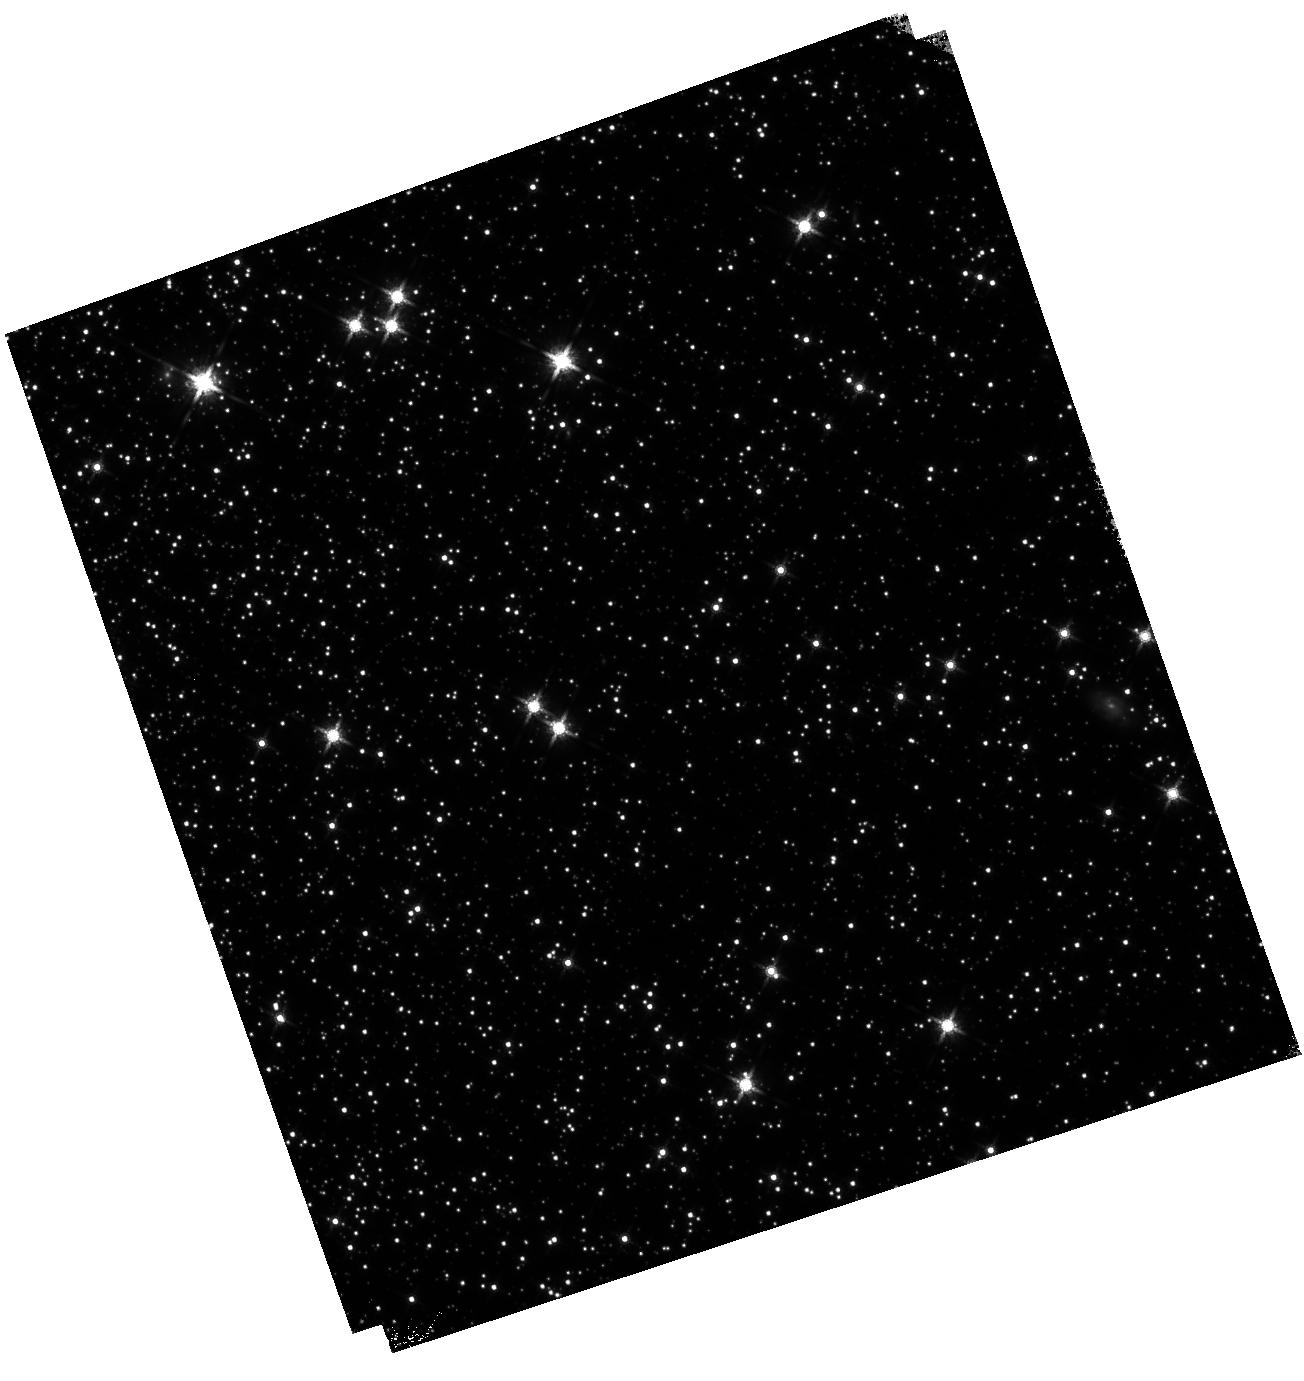
Target: 47TUC. Instrument: WFC3/IR. Filter: F160W. Exposure: 14 min. Observation ID: hst_17683_b1_wfc3_ir_f160w_ifj5b1

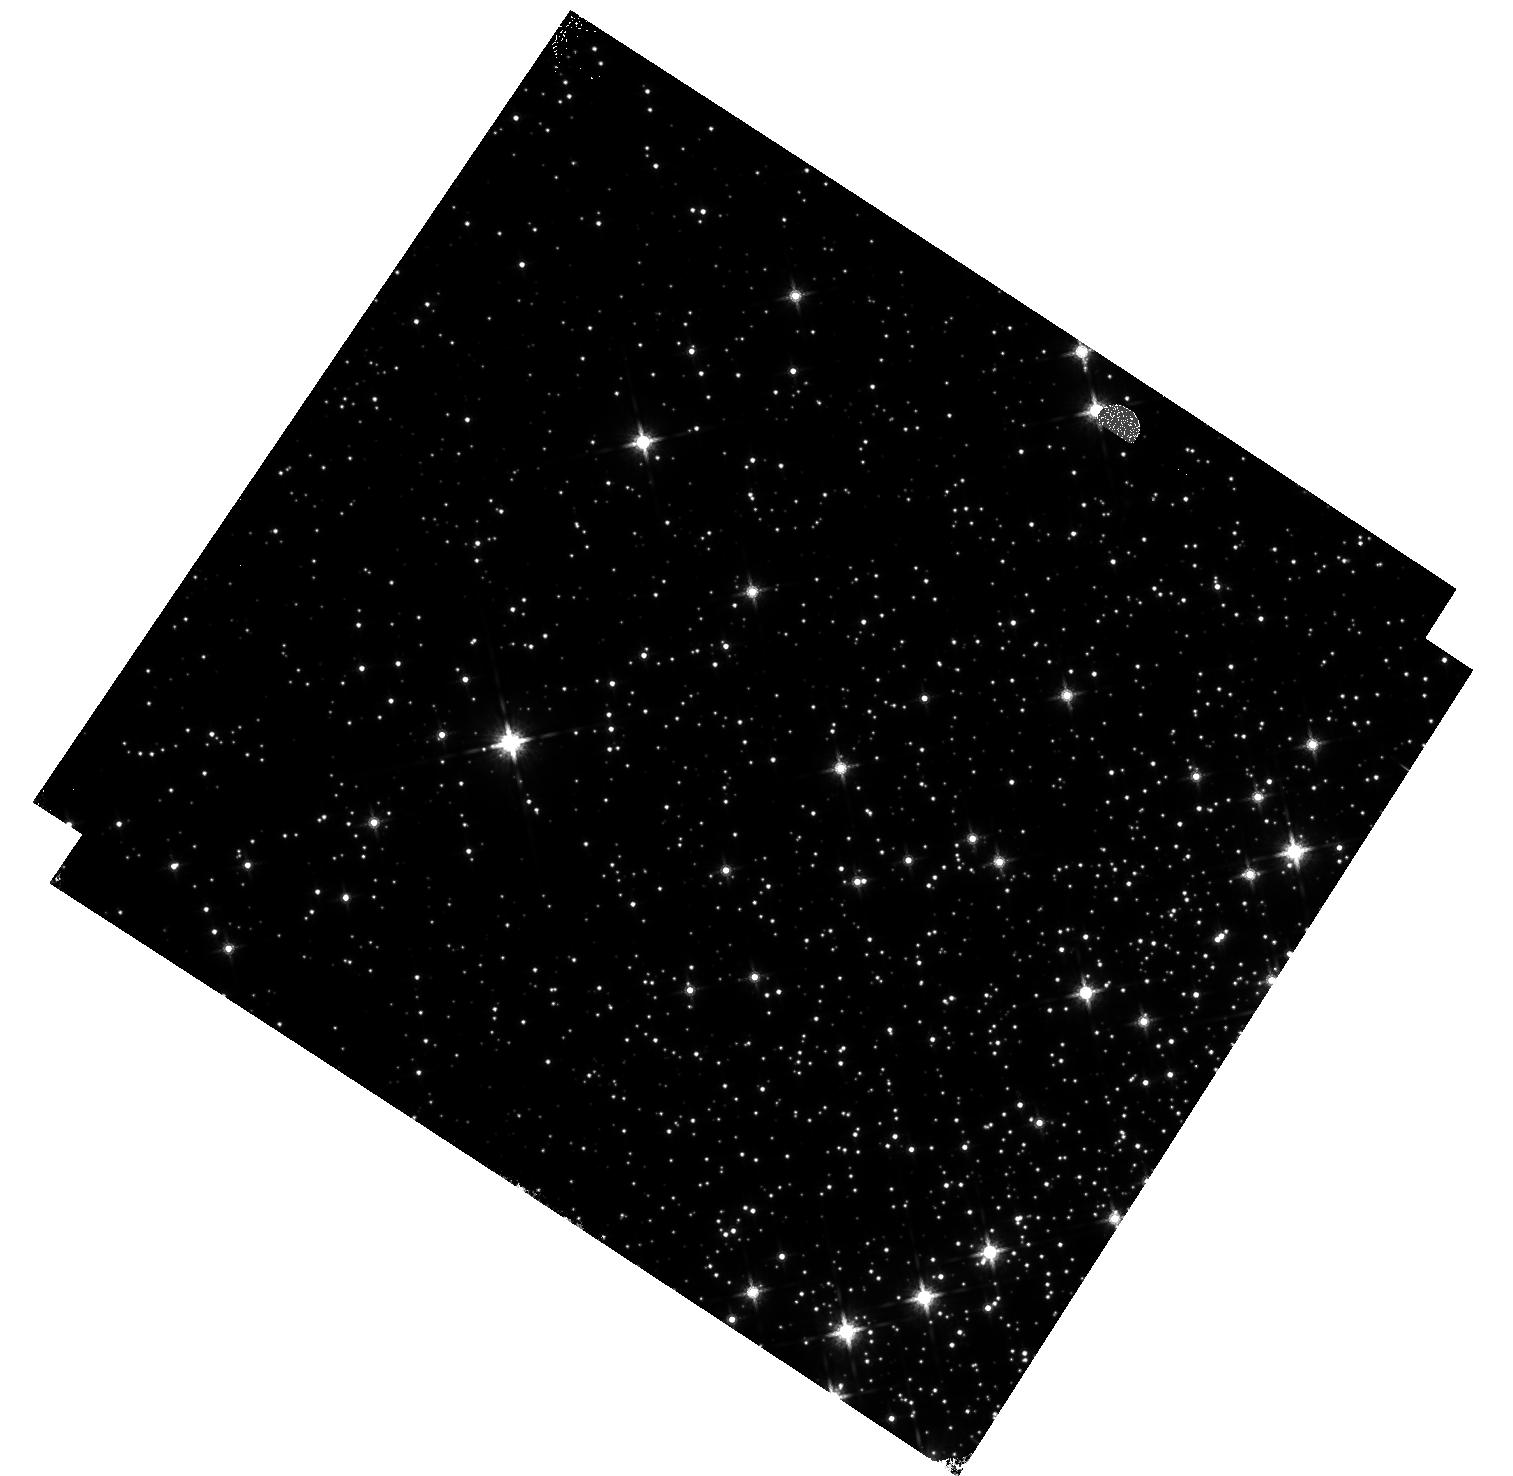
Target: M-4. Instrument: WFC3/IR. Filter: F160W. Exposure: 18 min. Observation ID: hst_17683_03_wfc3_ir_f160w_ifj503

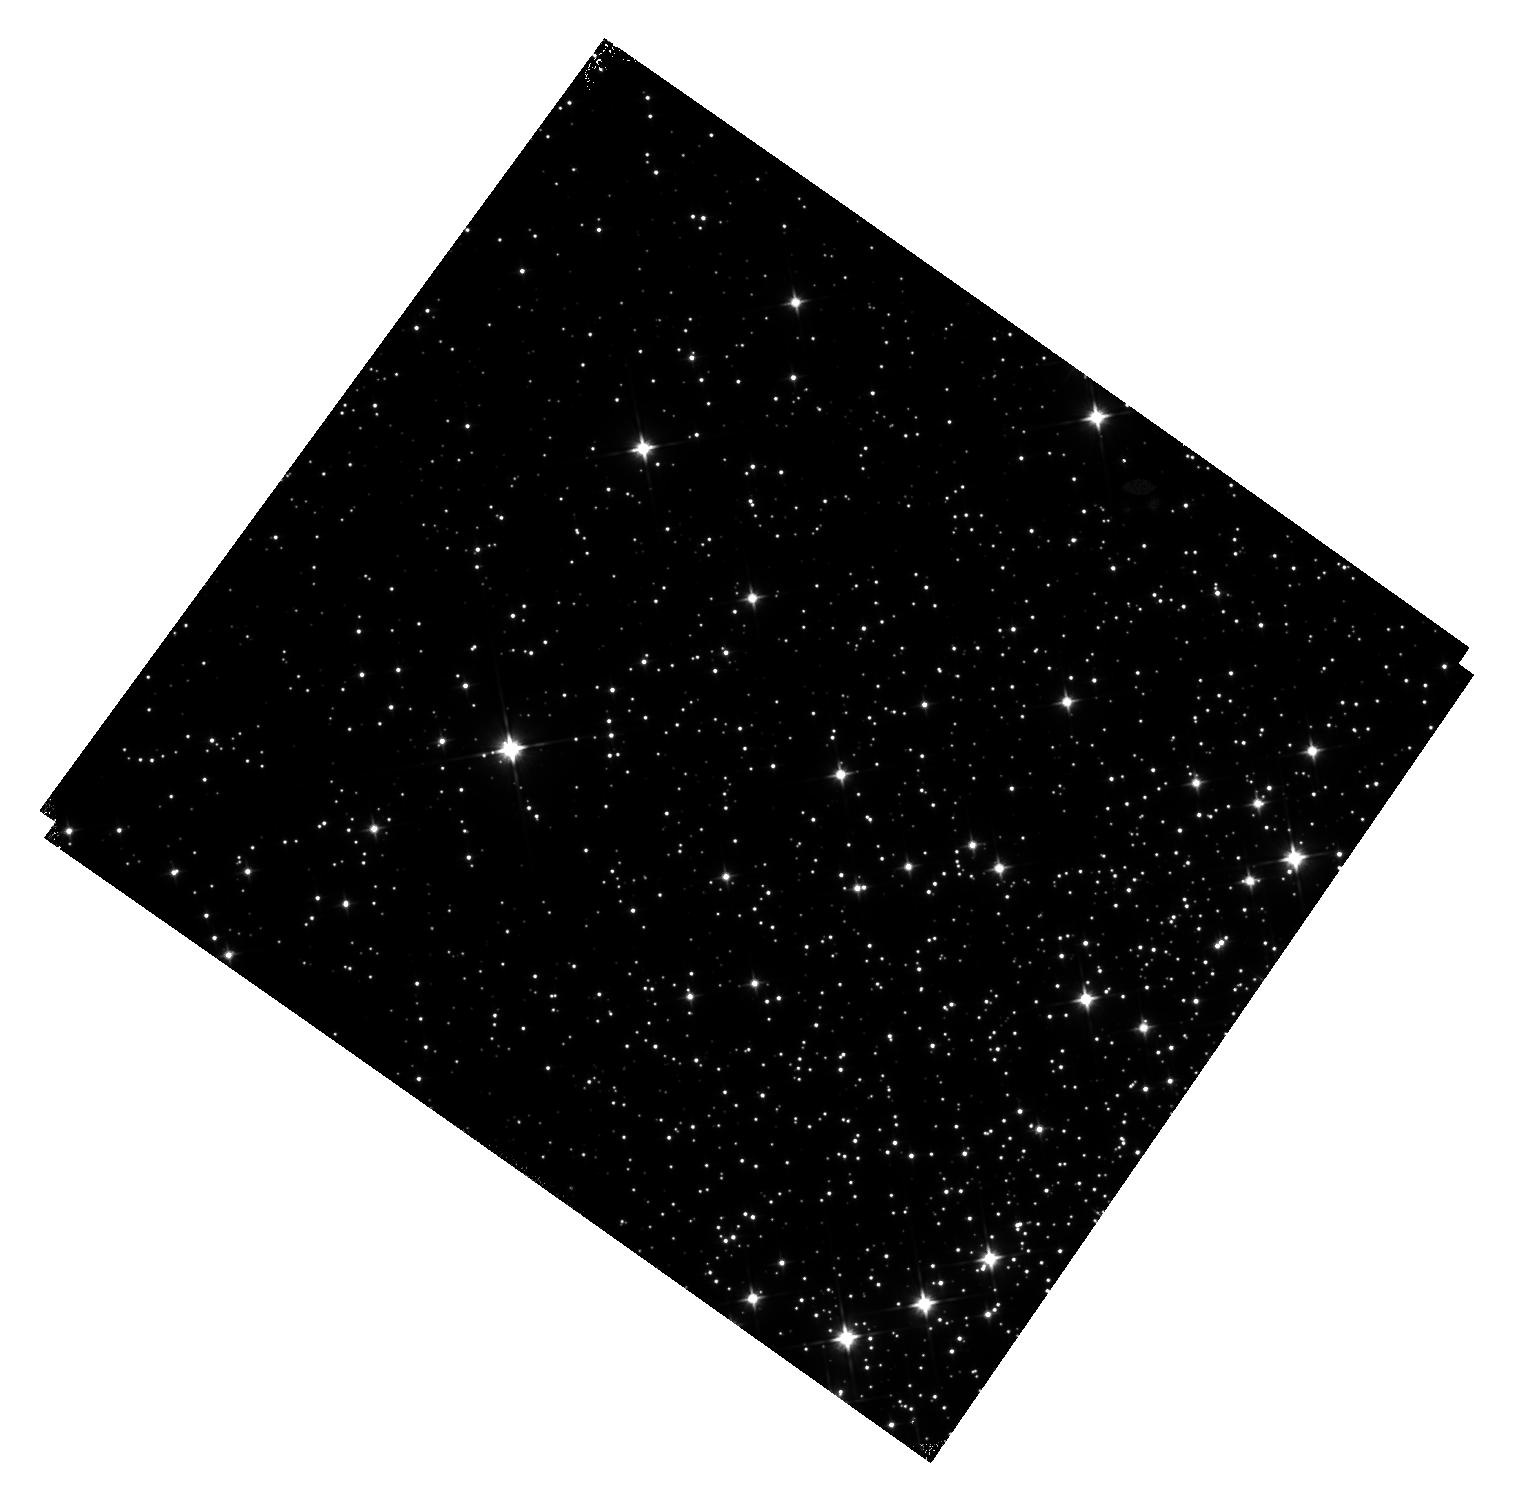
Target: M-4. Instrument: WFC3/IR. Filter: F110W. Exposure: 22 min. Observation ID: hst_17683_02_wfc3_ir_f110w_ifj502

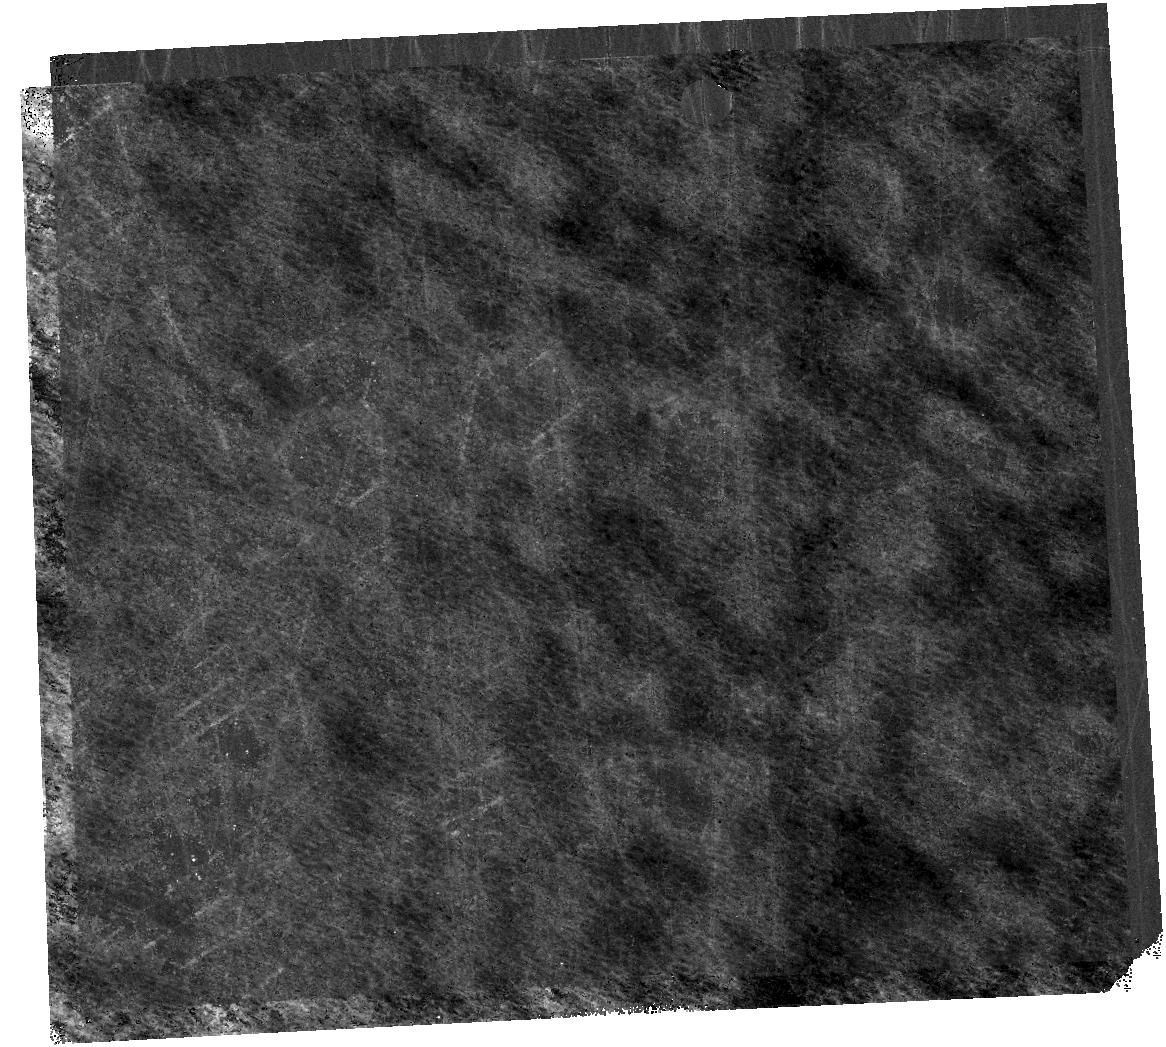
Target: 47TUC. Instrument: WFC3/IR. Filter: F160W. Exposure: 14 min. Observation ID: hst_17683_01_wfc3_ir_f160w_ifj501

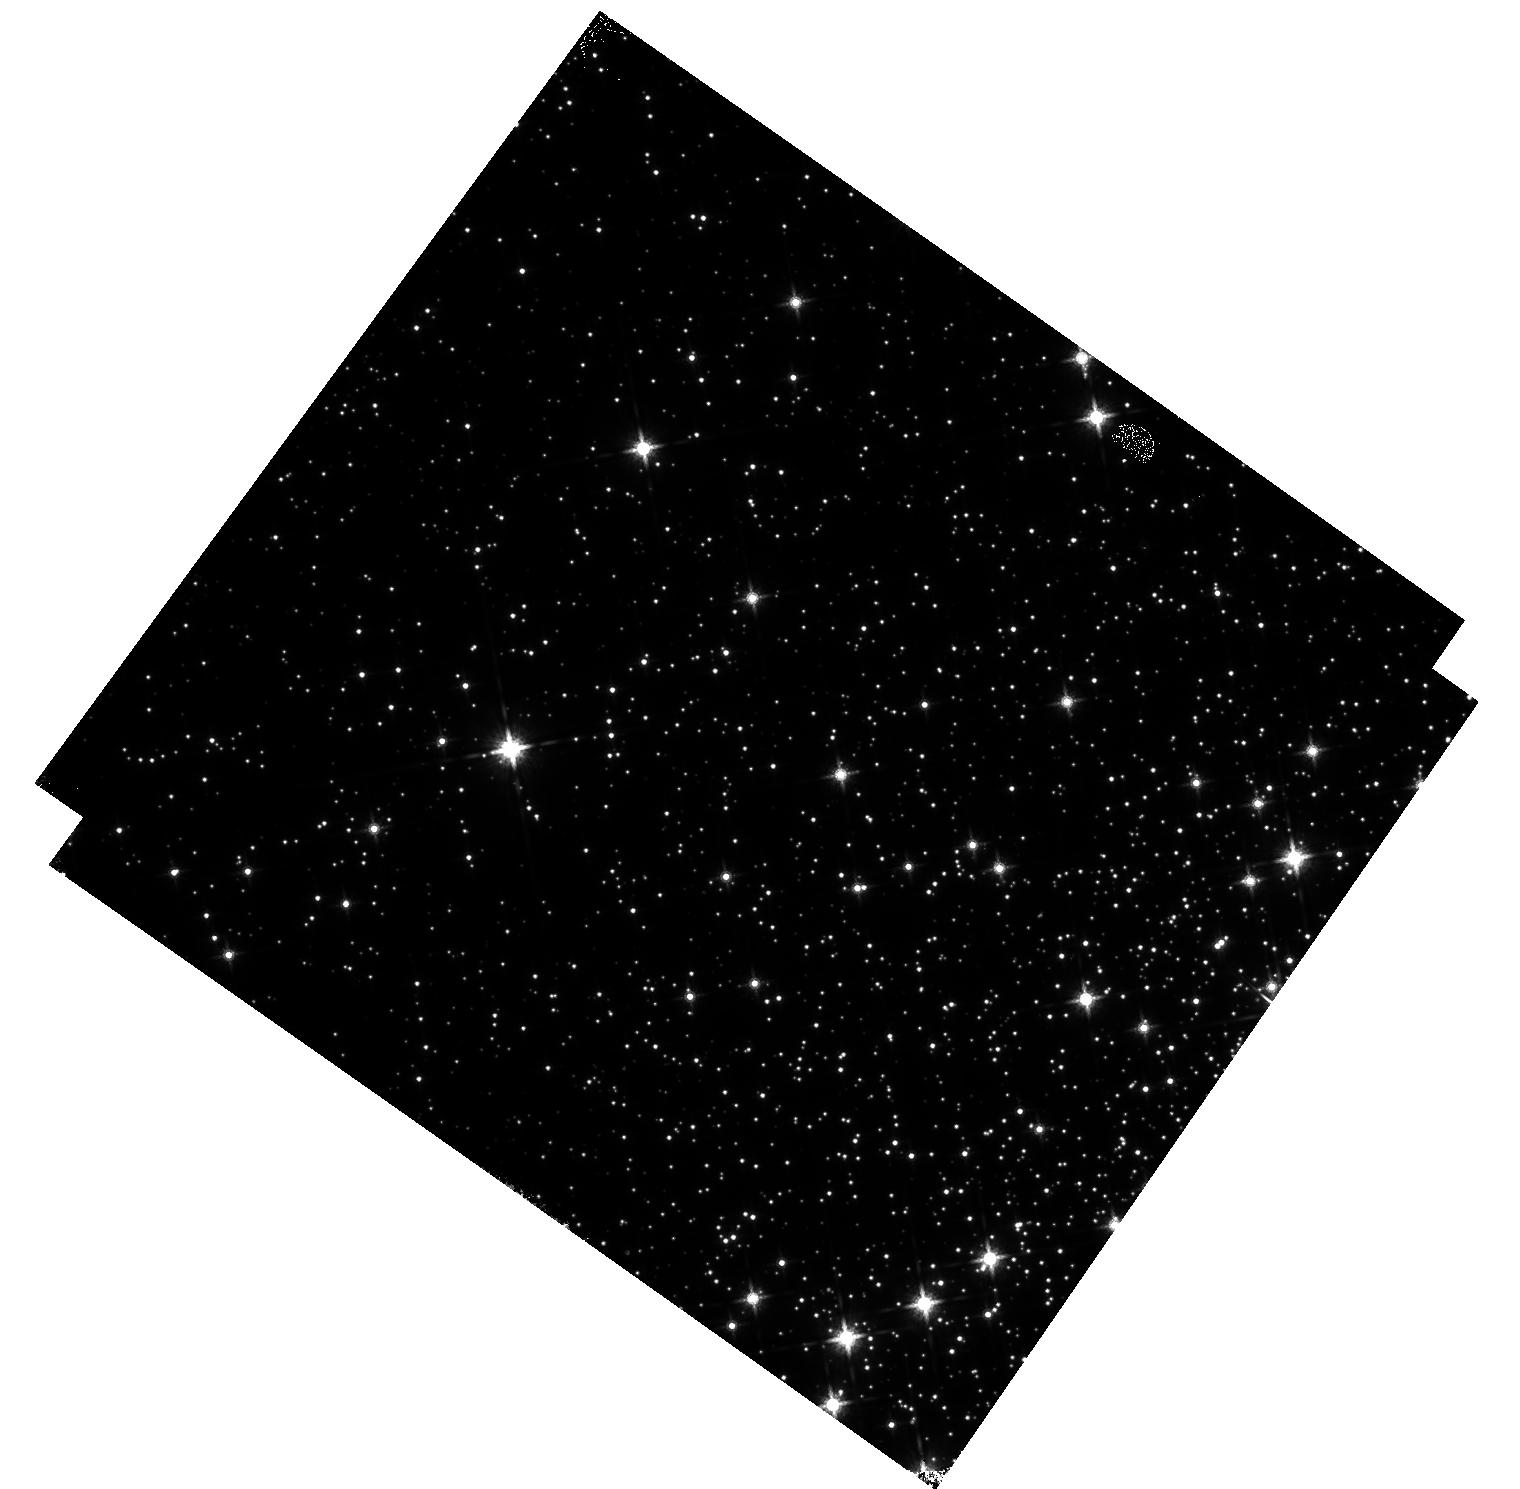
Target: M-4. Instrument: WFC3/IR. Filter: F160W. Exposure: 18 min. Observation ID: hst_17683_02_wfc3_ir_f160w_ifj502

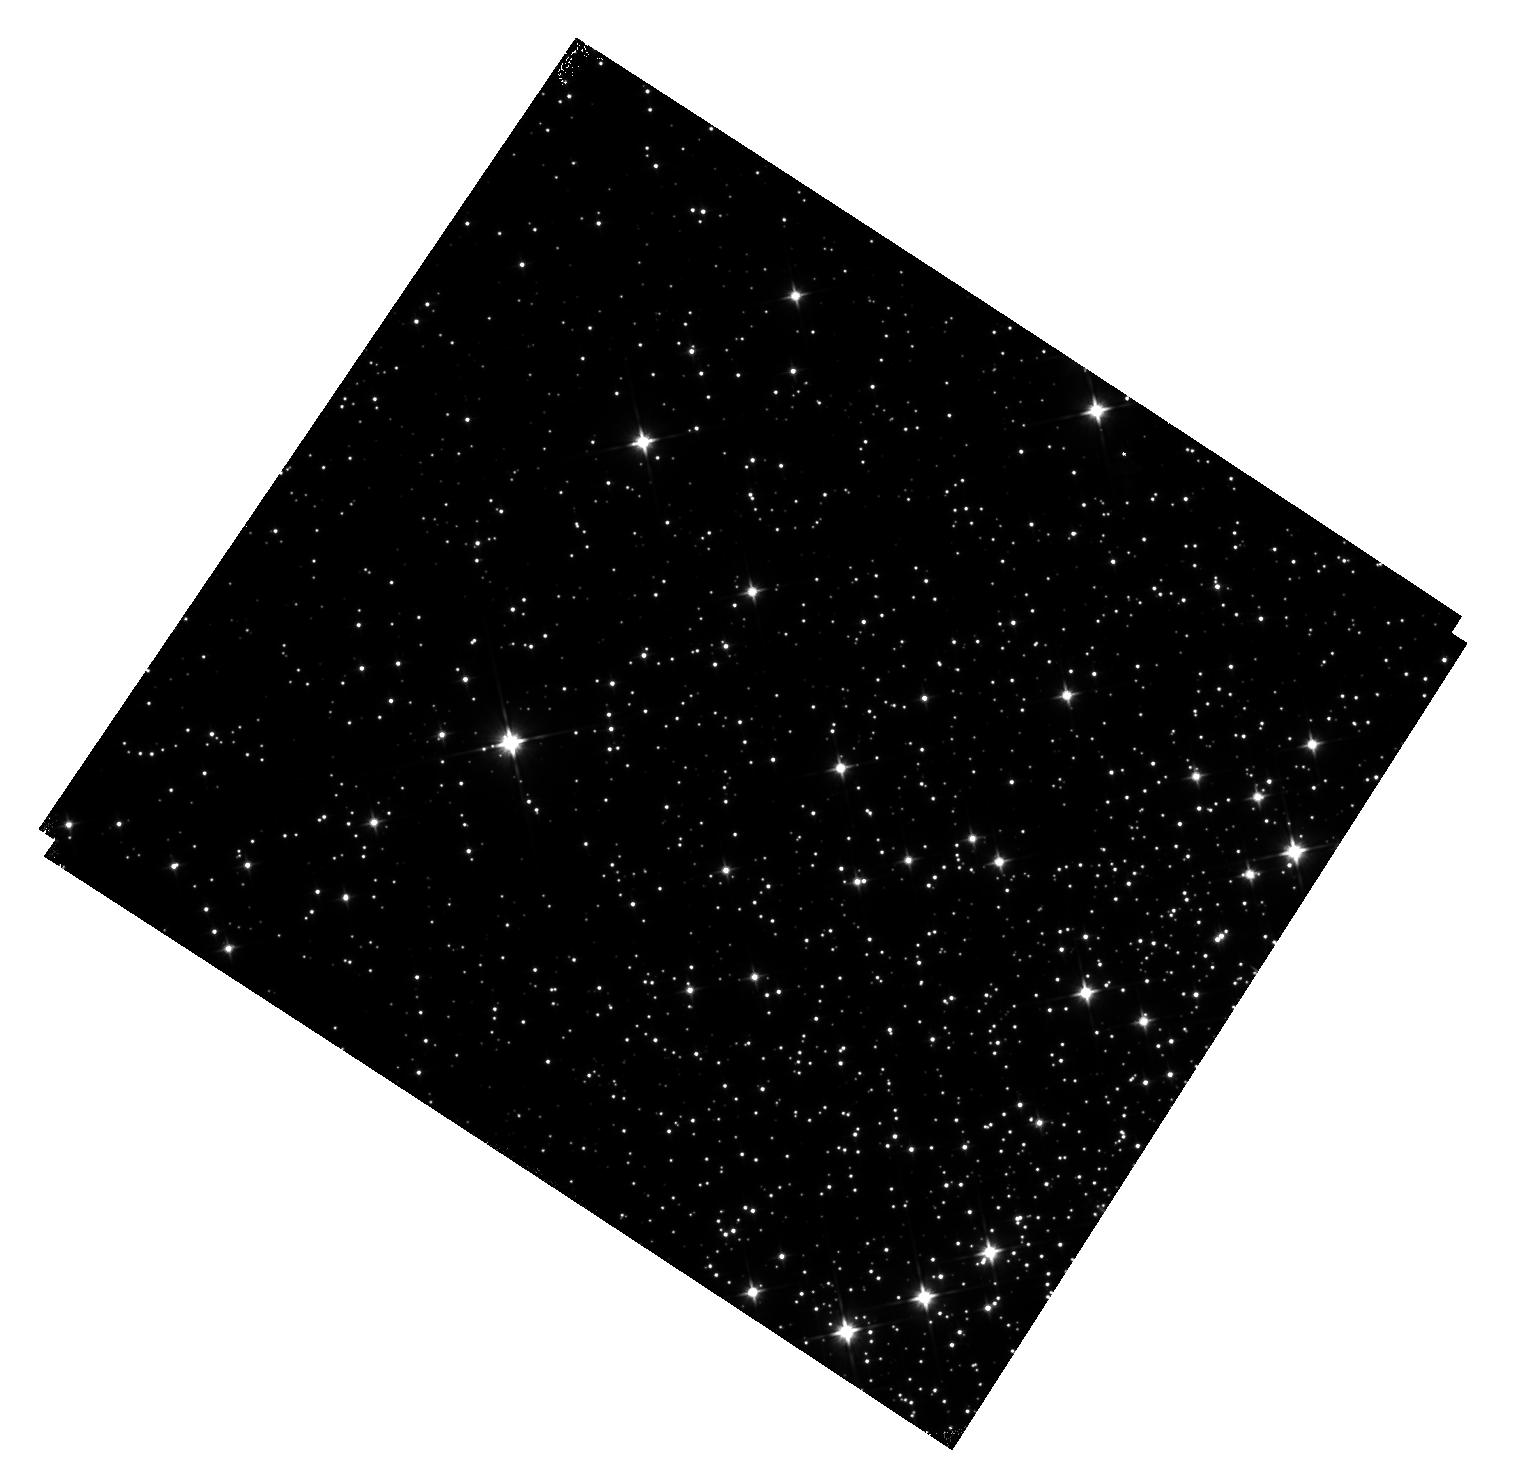
Target: M-4. Instrument: WFC3/IR. Filter: F110W. Exposure: 22 min. Observation ID: hst_17683_03_wfc3_ir_f110w_ifj503

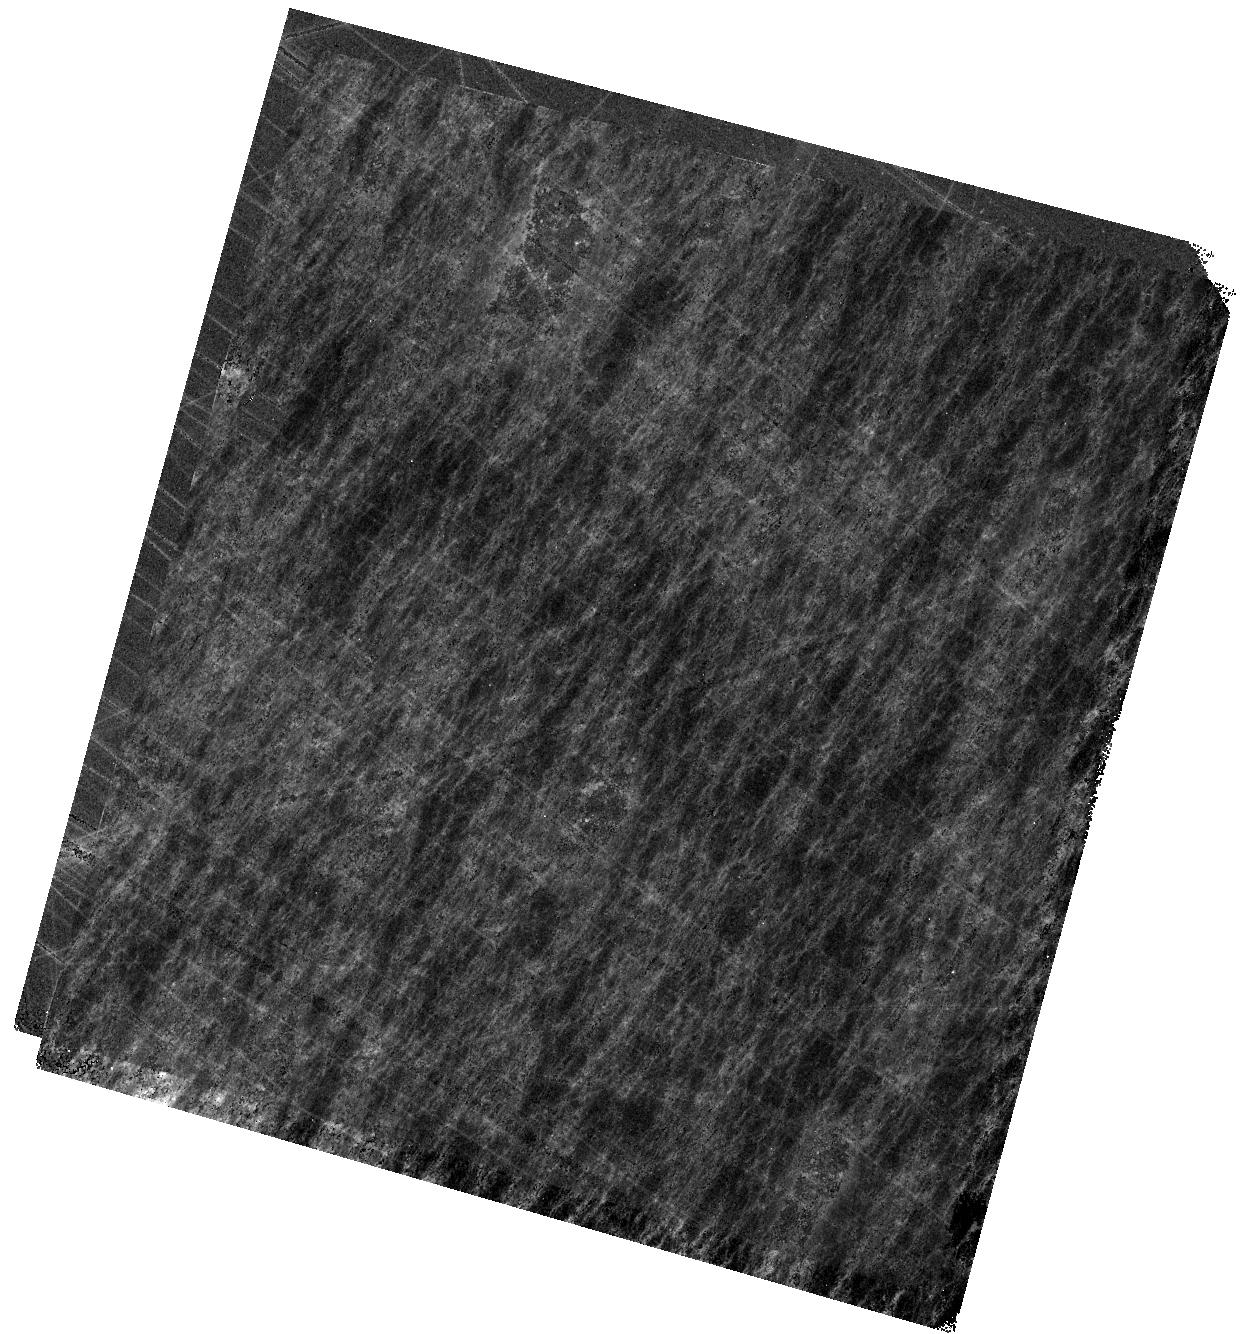
Target: 47TUC. Instrument: WFC3/IR. Filter: F160W. Exposure: 14 min. Observation ID: hst_17683_a1_wfc3_ir_f160w_ifj5a1

WFC3 IR Time-Dependent Sensitivity: Clusters (PI: Bajaj, Varun)

We continue the monitoring of the sensitivity of the WFC3/IR channel using relative photometry of the clusters M-4 and 47 Tuc, as performed in HST programs 16864, 16512, 17260, and 17363. This program serves to complement the sensitivity change slopes from the M35 scans, G102/G141 measurements, and standard star photometric monitoring. We observe the same targets as 17260 (M4 and 47 Tuc external fields) and use similar observation strategies, though some exposures were necessarily shortened due to the reduced gyro mode effects on orbital visibility length. As 47 Tuc was imaged twice in the previous cycle, we swap to observing M4 twice and 47 Tuc once to keep a roughly balanced cadence. These observations will help constrain the time dependent sensitivity change through 2025, as well as provide a rich dataset for examining other detector behaviors.